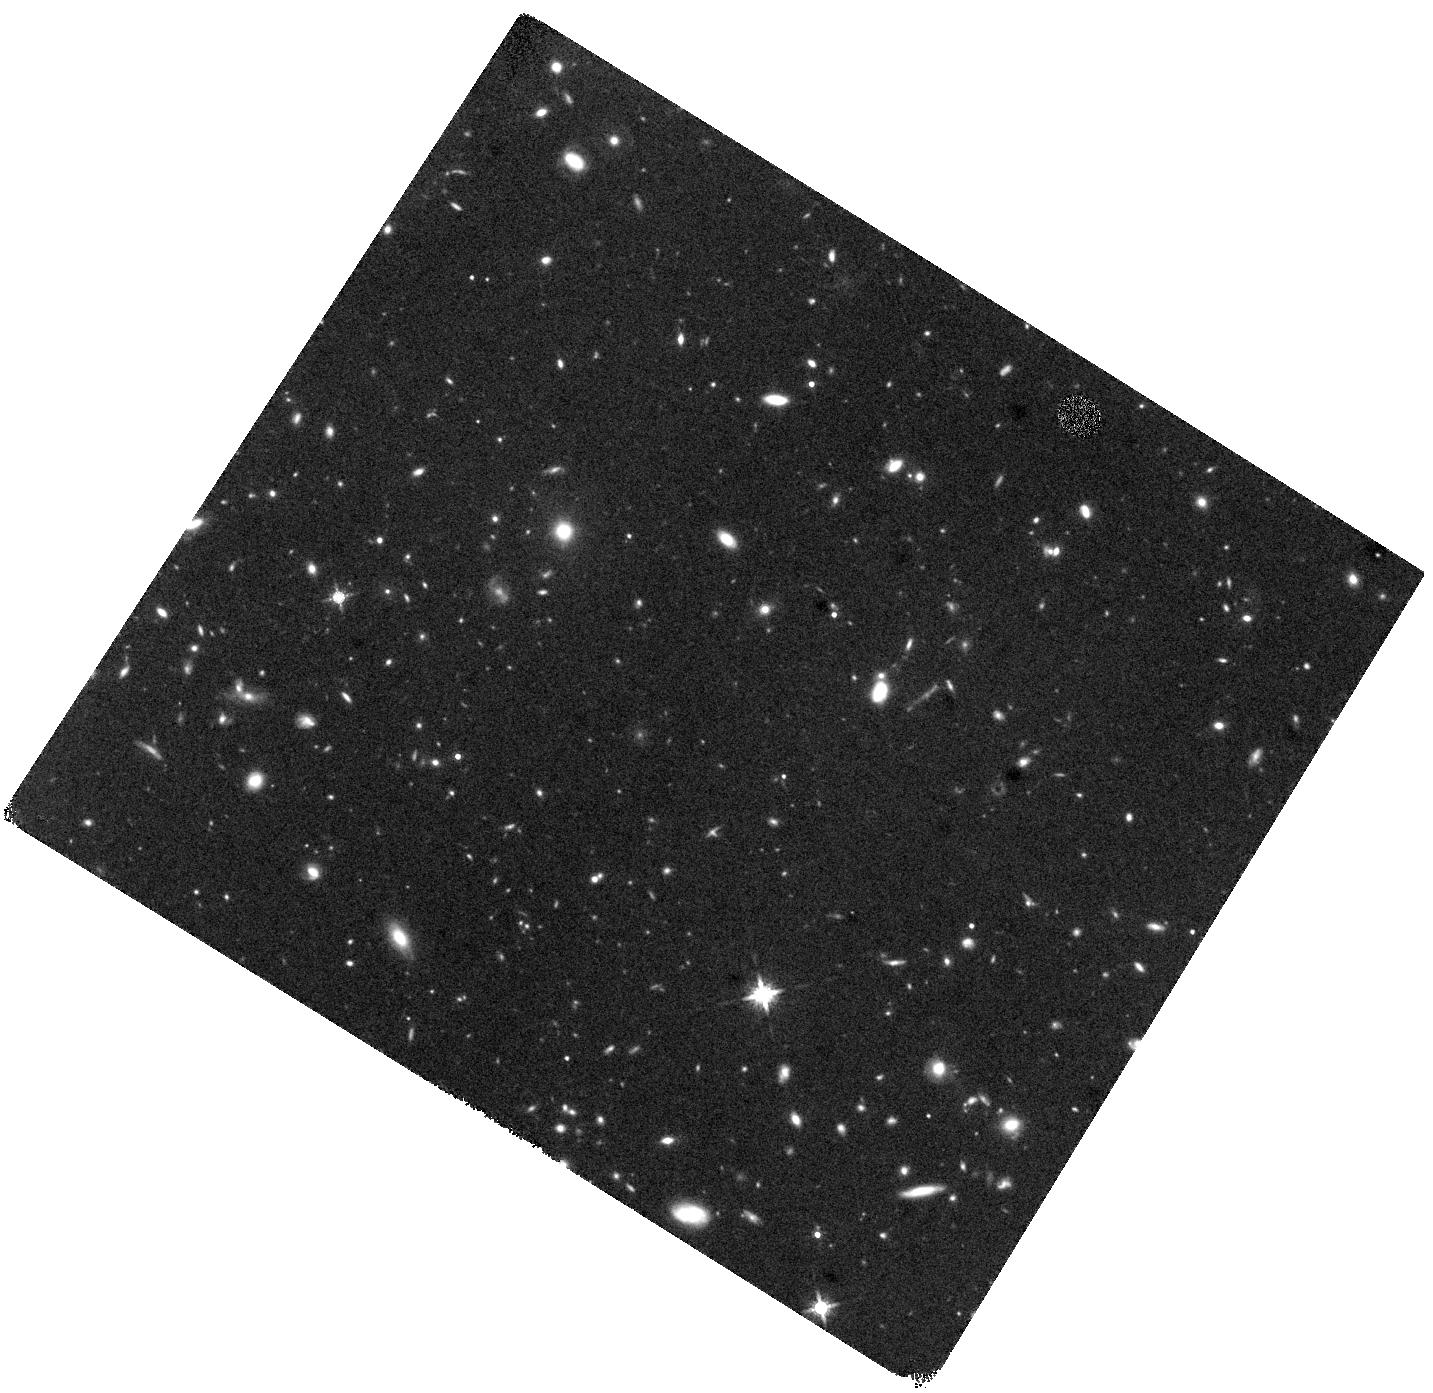
Target: HYLIRG-1+2
Instrument: WFC3/IR
Filter: F160W
Exposure: 44 min
Observation ID: hst_13657_01_wfc3_ir_f160w_icor01

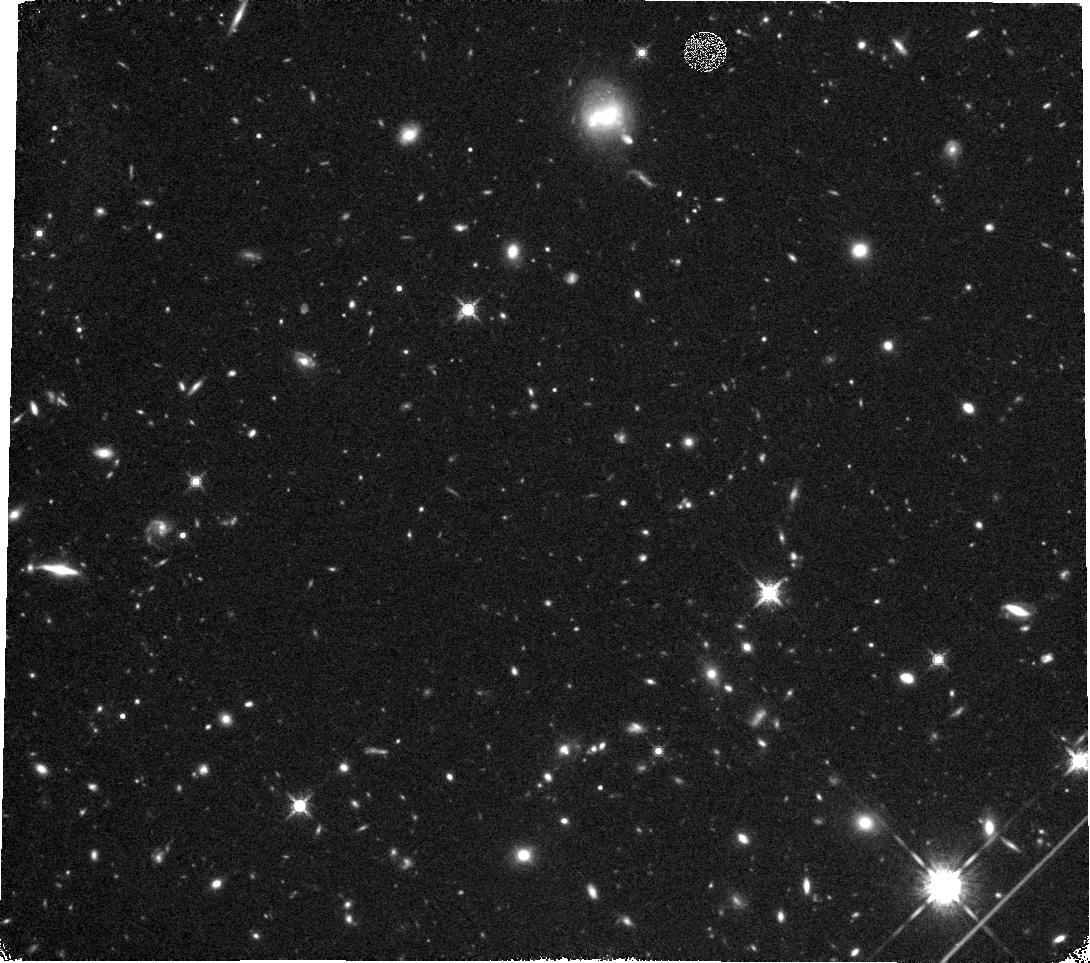
Target: HYLIRG-3+4
Instrument: WFC3/IR
Filter: F160W
Exposure: 44 min
Observation ID: hst_13657_02_wfc3_ir_f160w_icor02

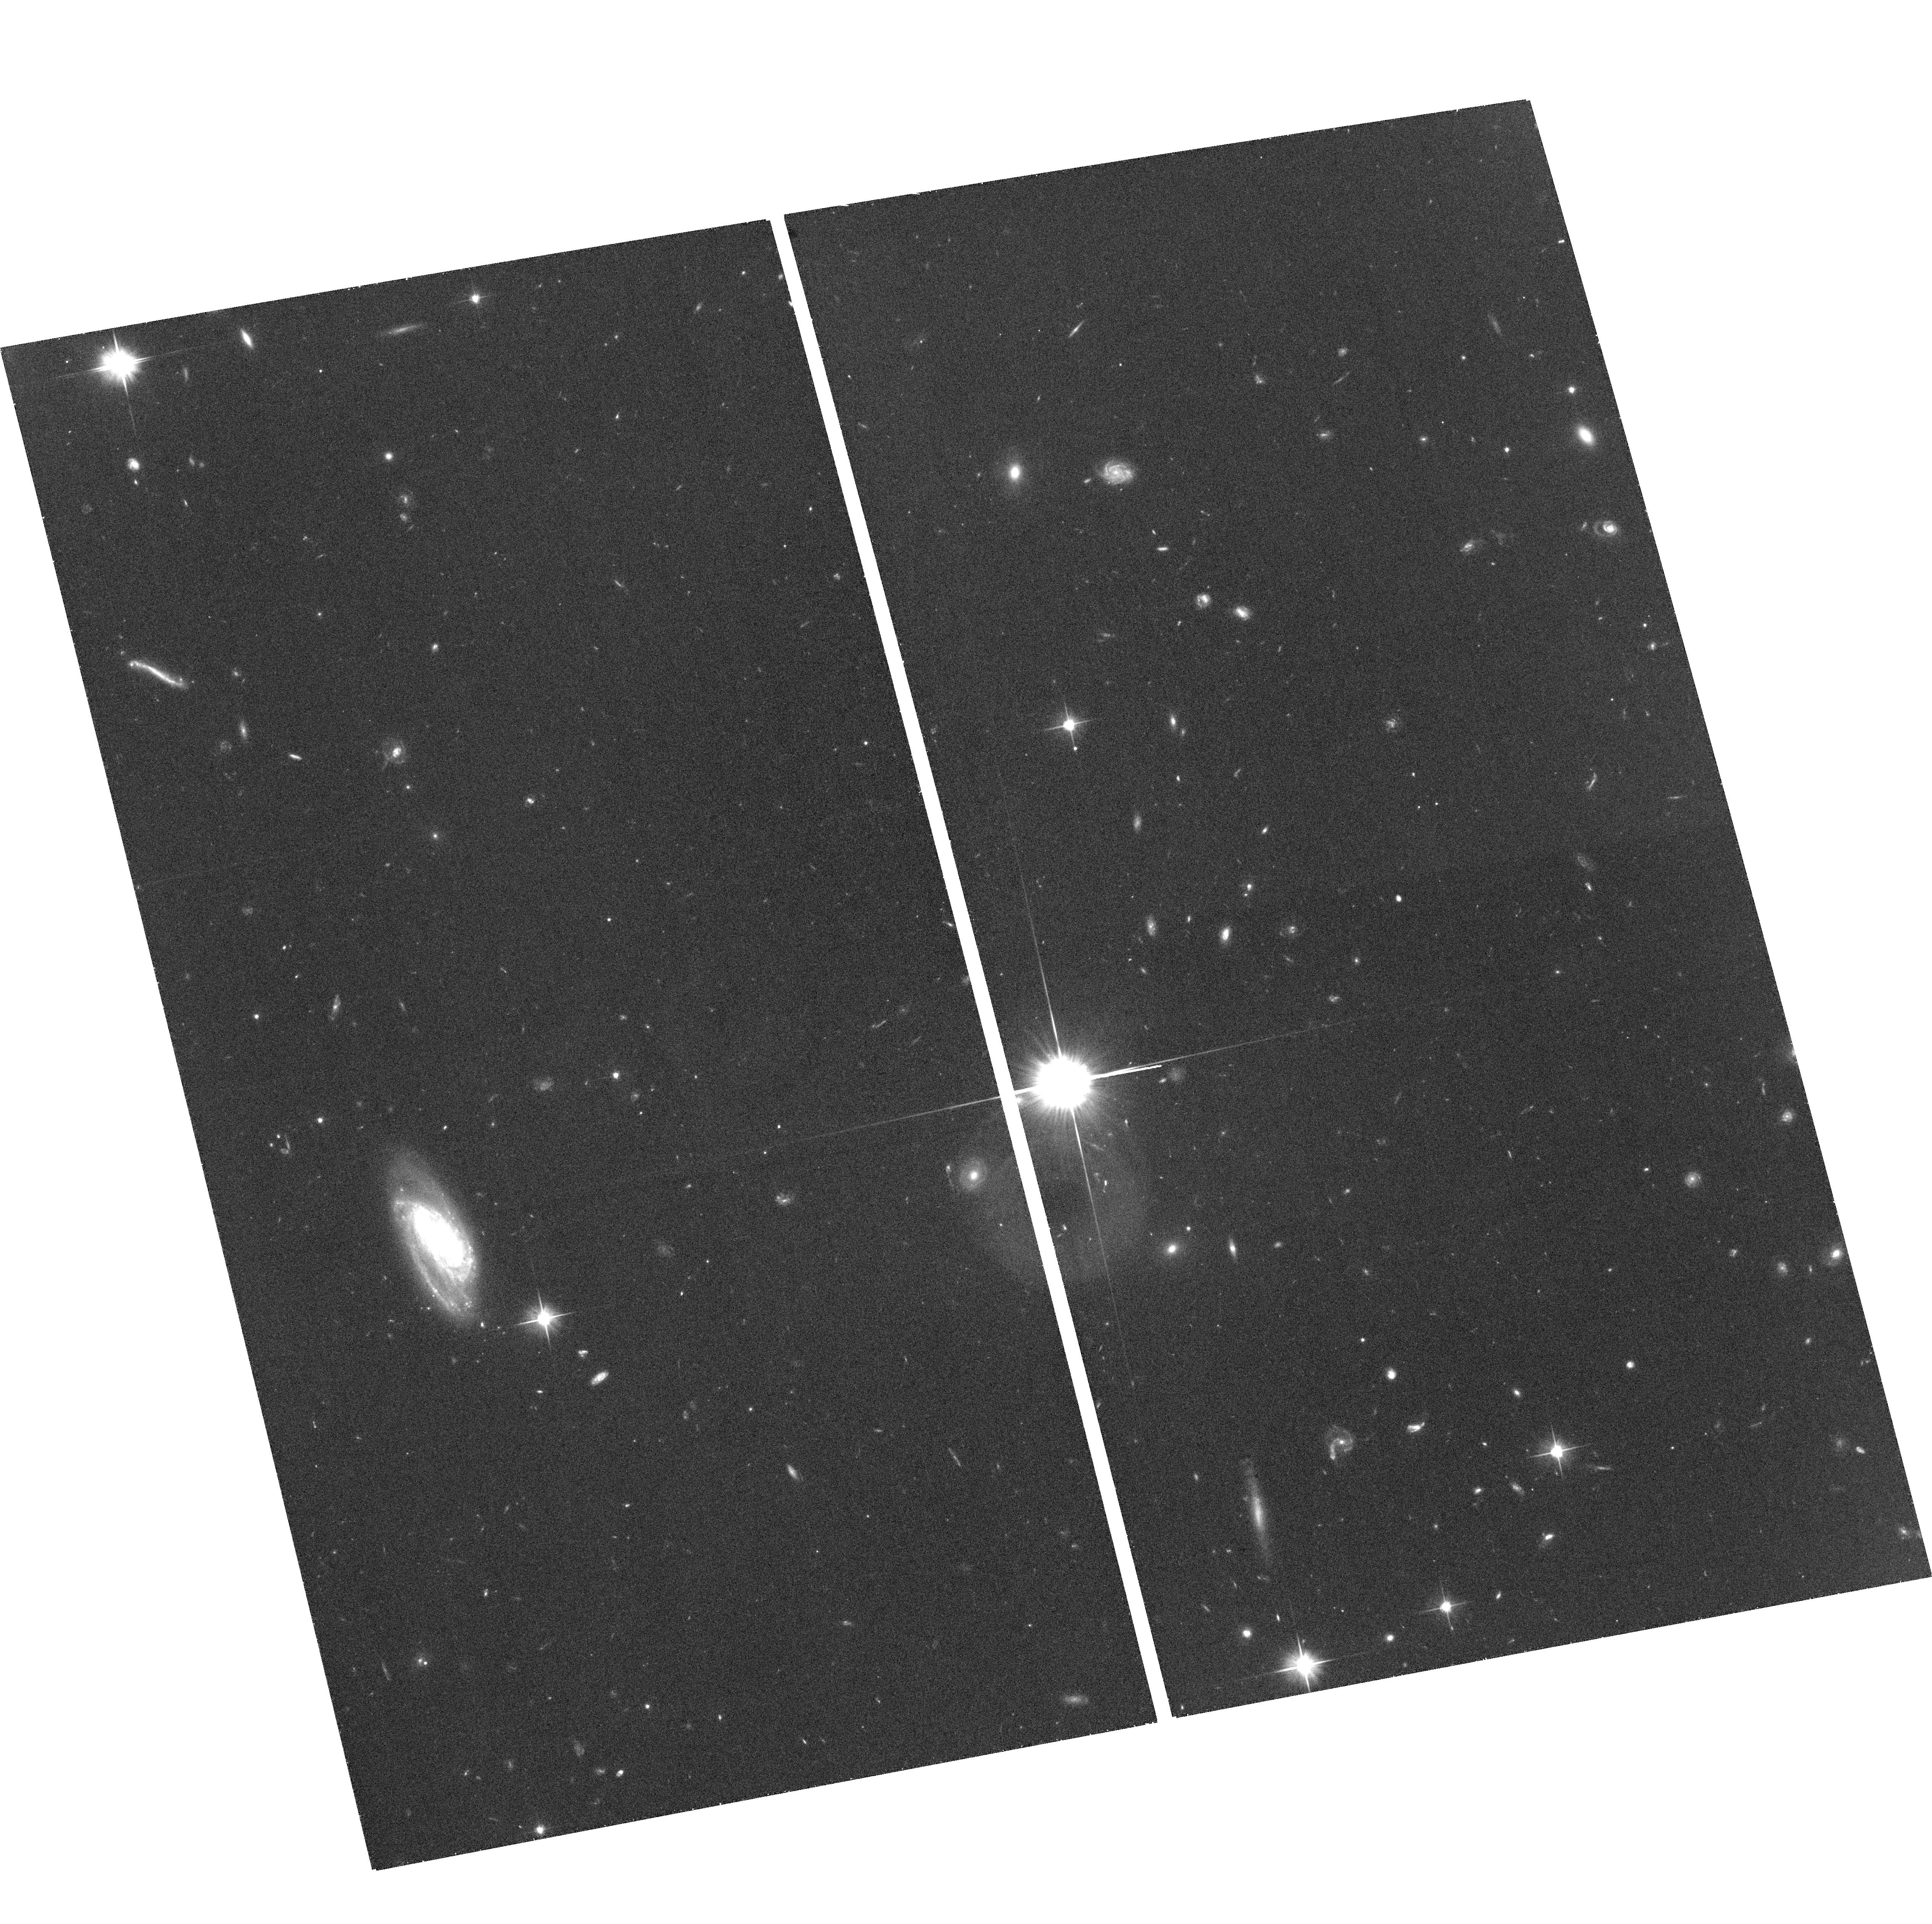
Target: field at RA 149.695°, Dec 1.630°
Instrument: ACS/WFC
Filter: F606W
Exposure: 36 min
Observation ID: hst_13657_11_acs_wfc_f606w_jcor11

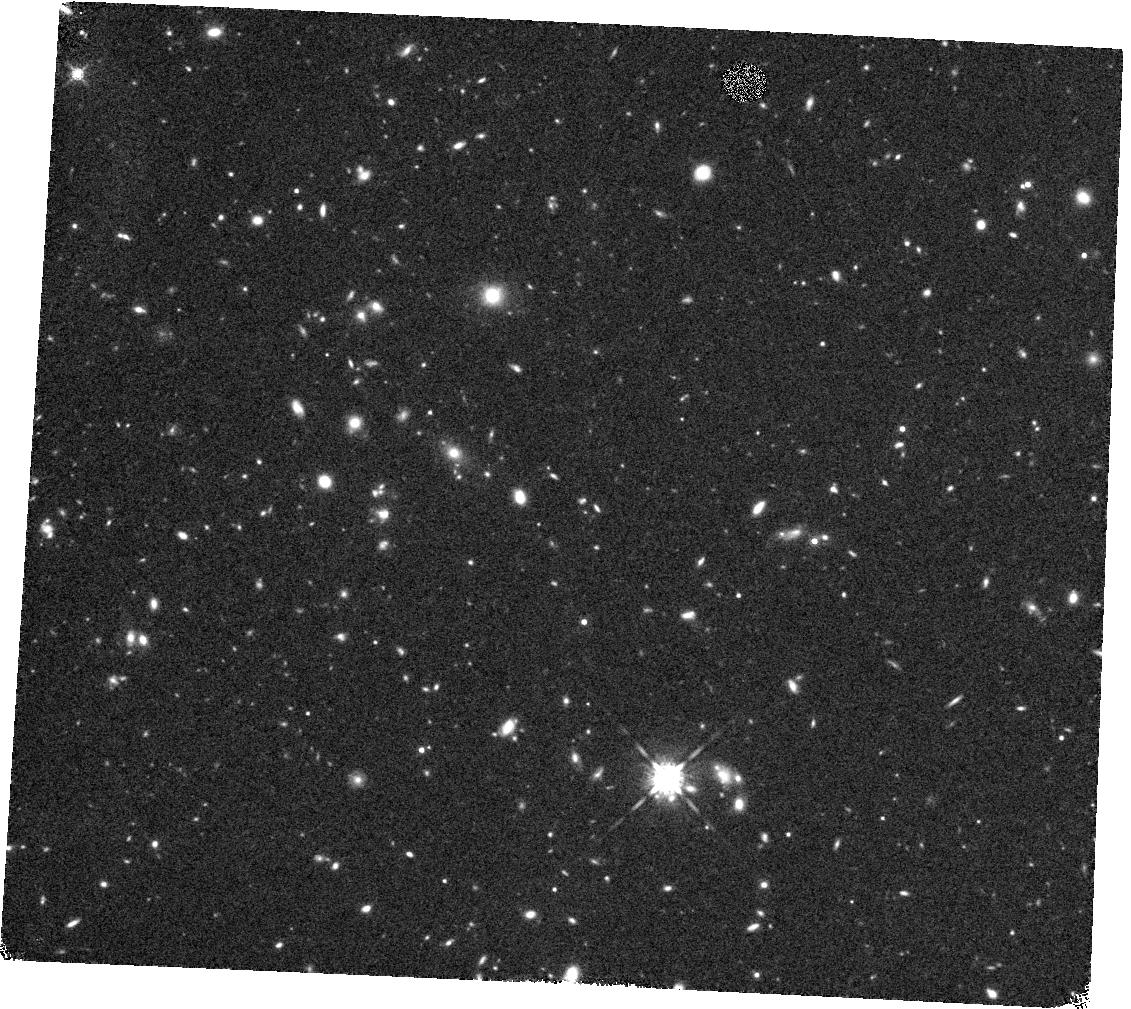
Target: HYLIRG-27+28
Instrument: WFC3/IR
Filter: F160W
Exposure: 44 min
Observation ID: hst_13657_13_wfc3_ir_f160w_icor13

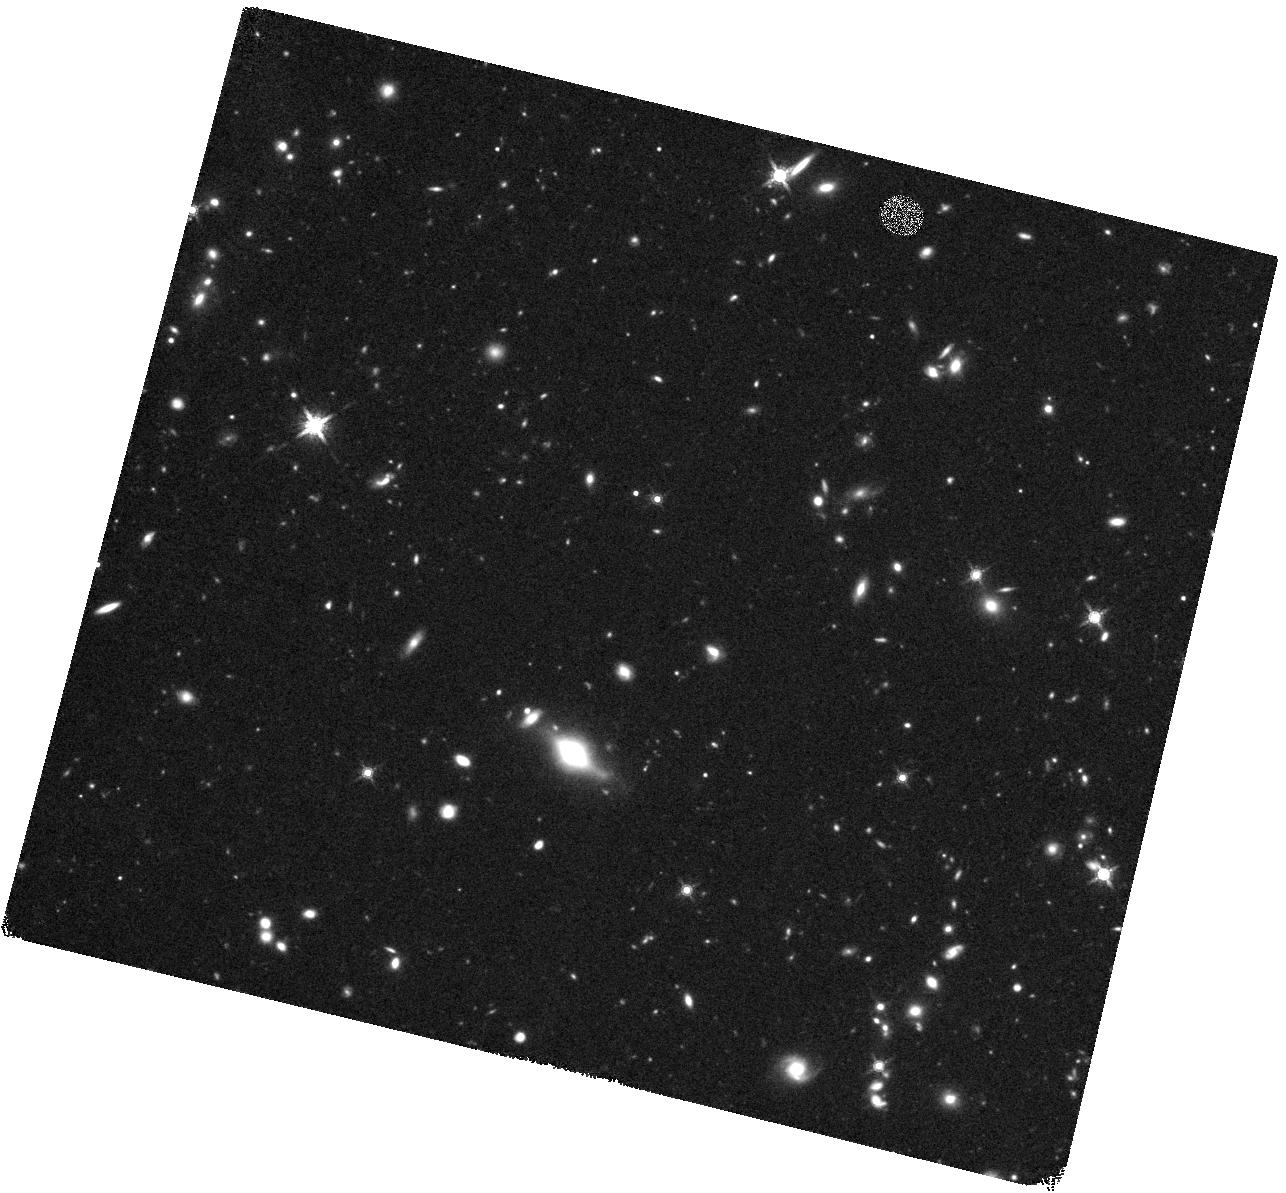
Target: HYLIRG-7+8
Instrument: WFC3/IR
Filter: F160W
Exposure: 44 min
Observation ID: hst_13657_04_wfc3_ir_f160w_icor04

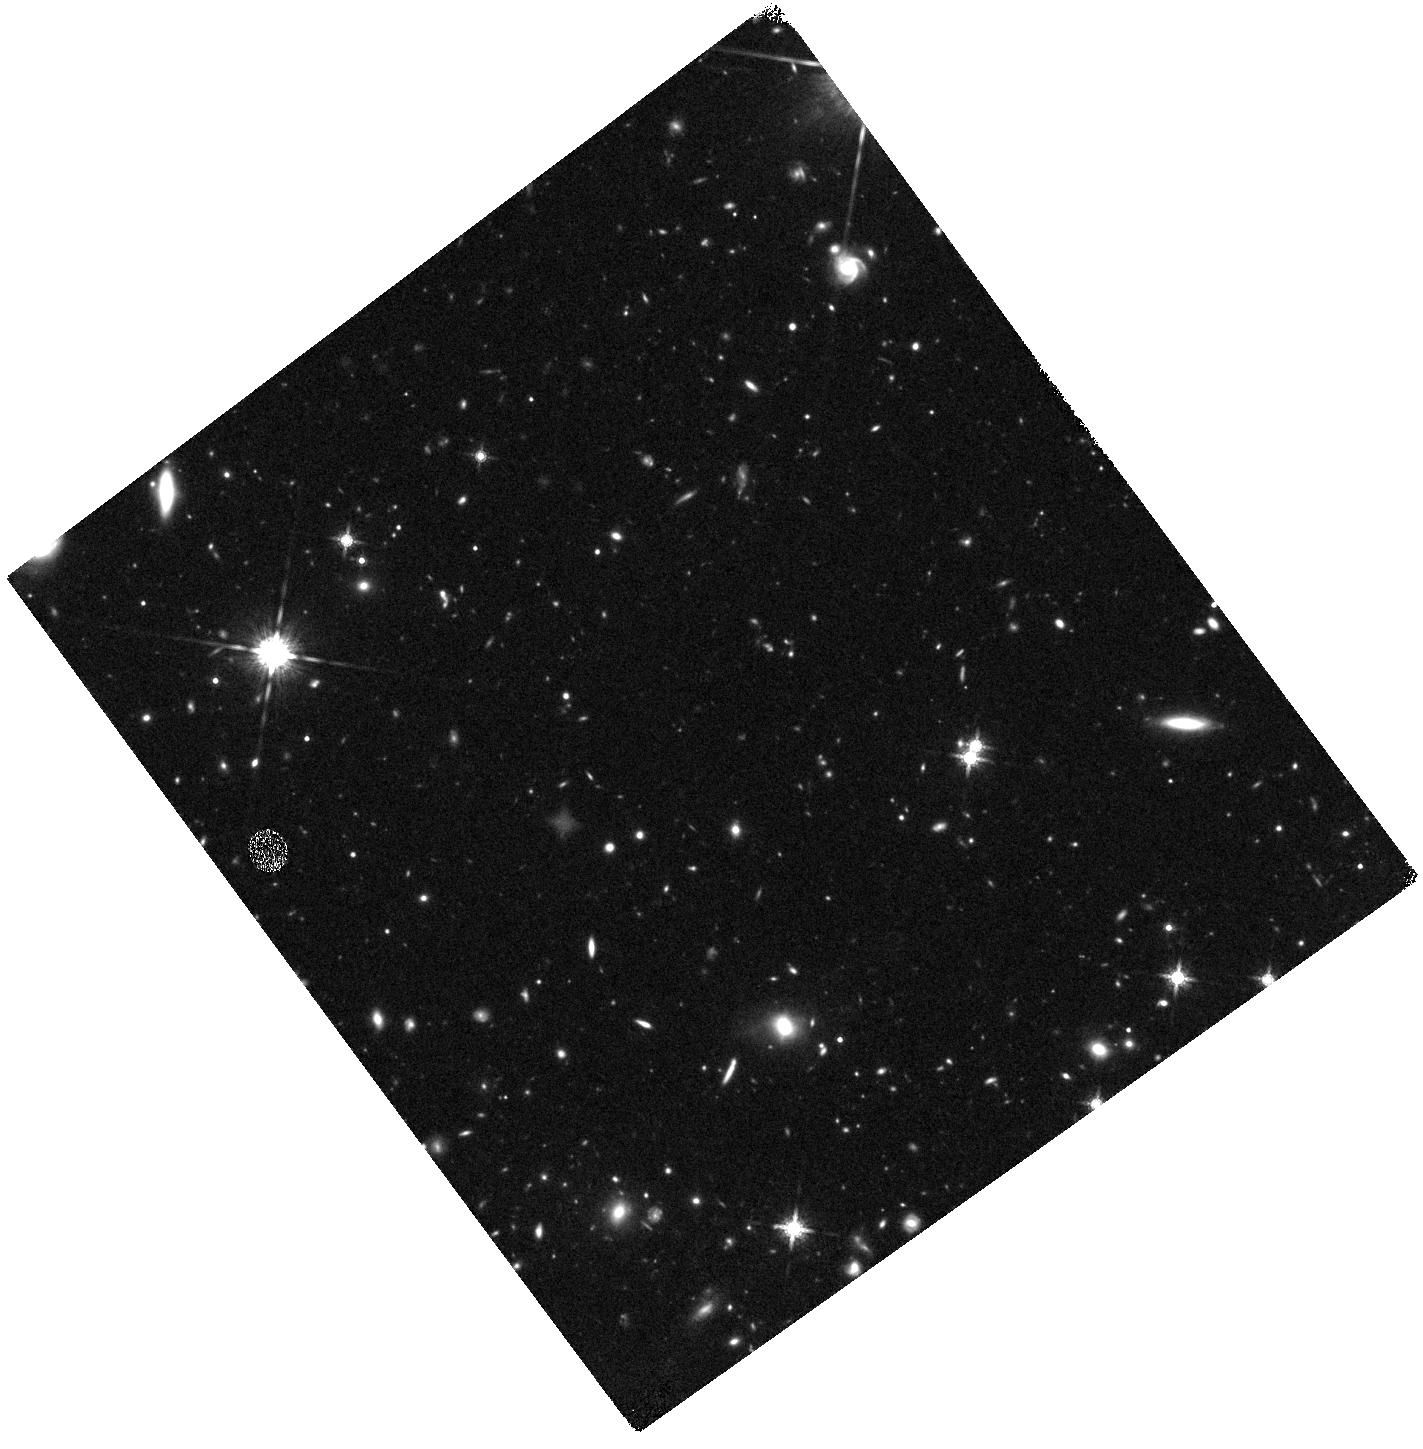
Target: HYLIRG-18+19
Instrument: WFC3/IR
Filter: F160W
Exposure: 44 min
Observation ID: hst_13657_09_wfc3_ir_f160w_icor09

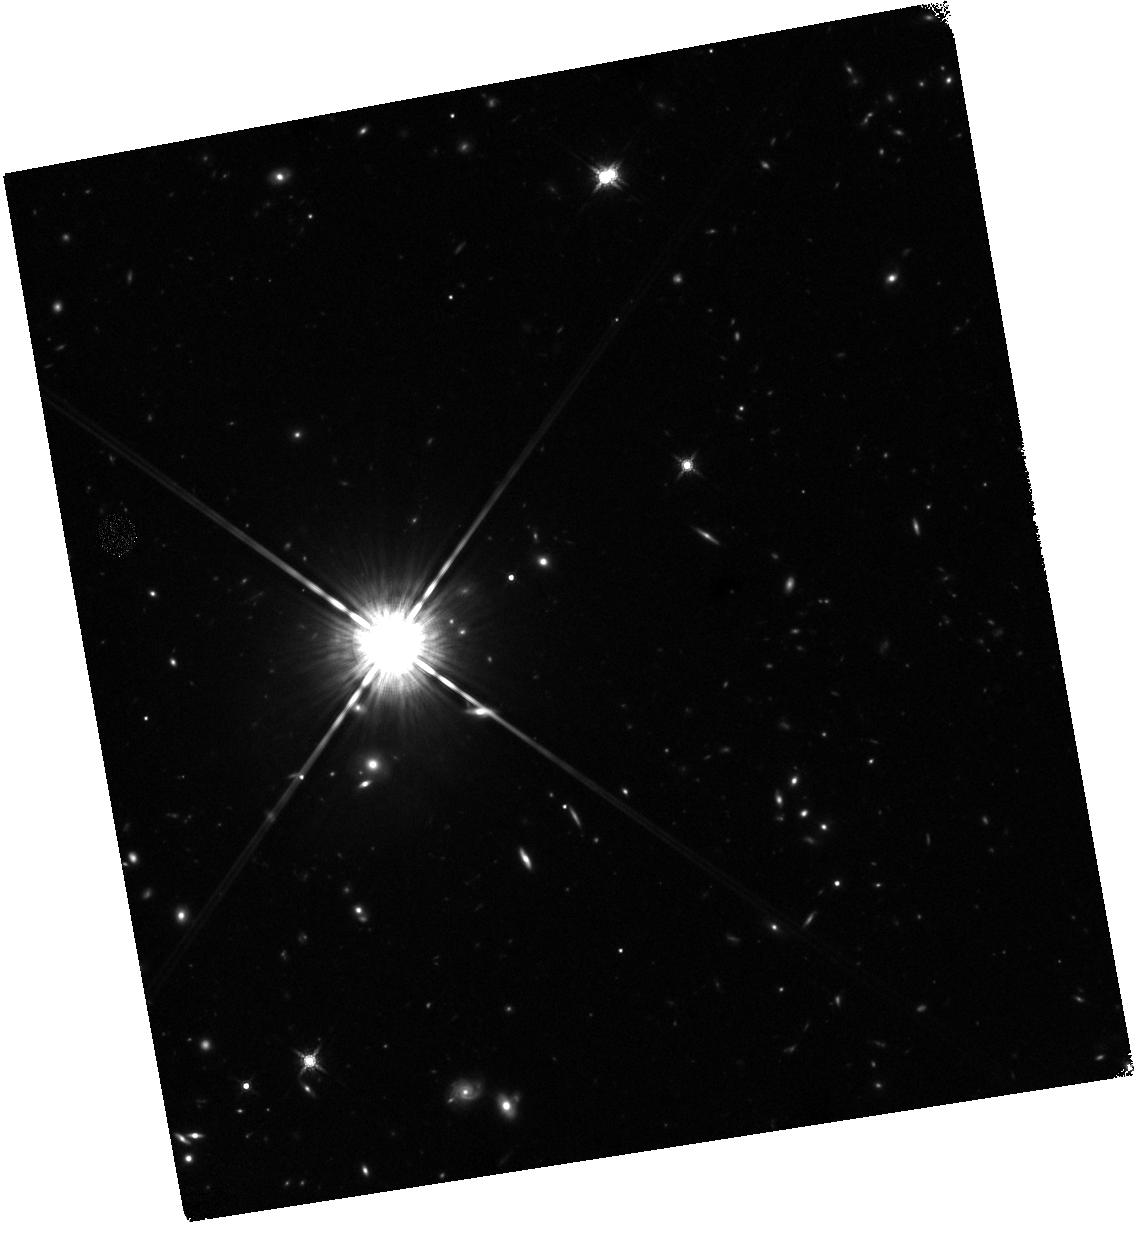
Target: HYLIRG-40
Instrument: WFC3/IR
Filter: F160W
Exposure: 44 min
Observation ID: hst_13657_22_wfc3_ir_f160w_icor22

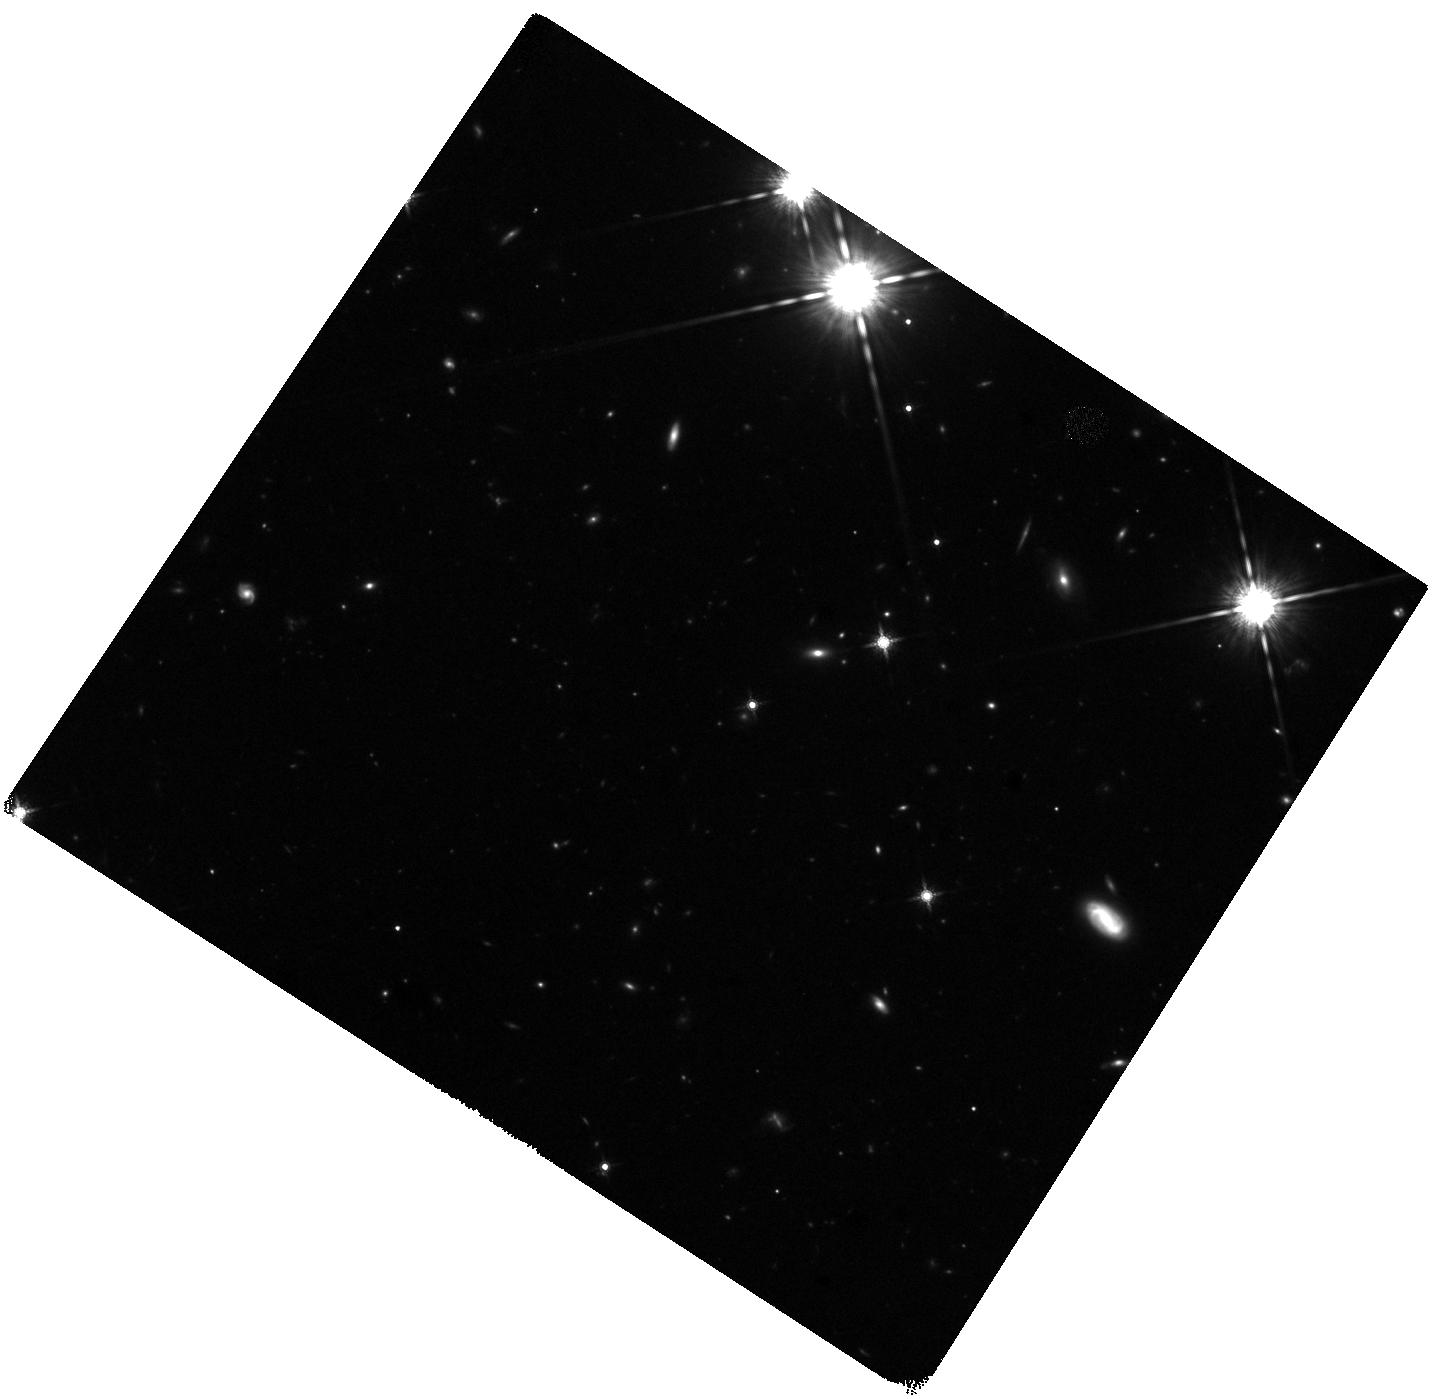
Target: HYLIRG-22+23
Instrument: WFC3/IR
Filter: F160W
Exposure: 44 min
Observation ID: hst_13657_11_wfc3_ir_f160w_icor11

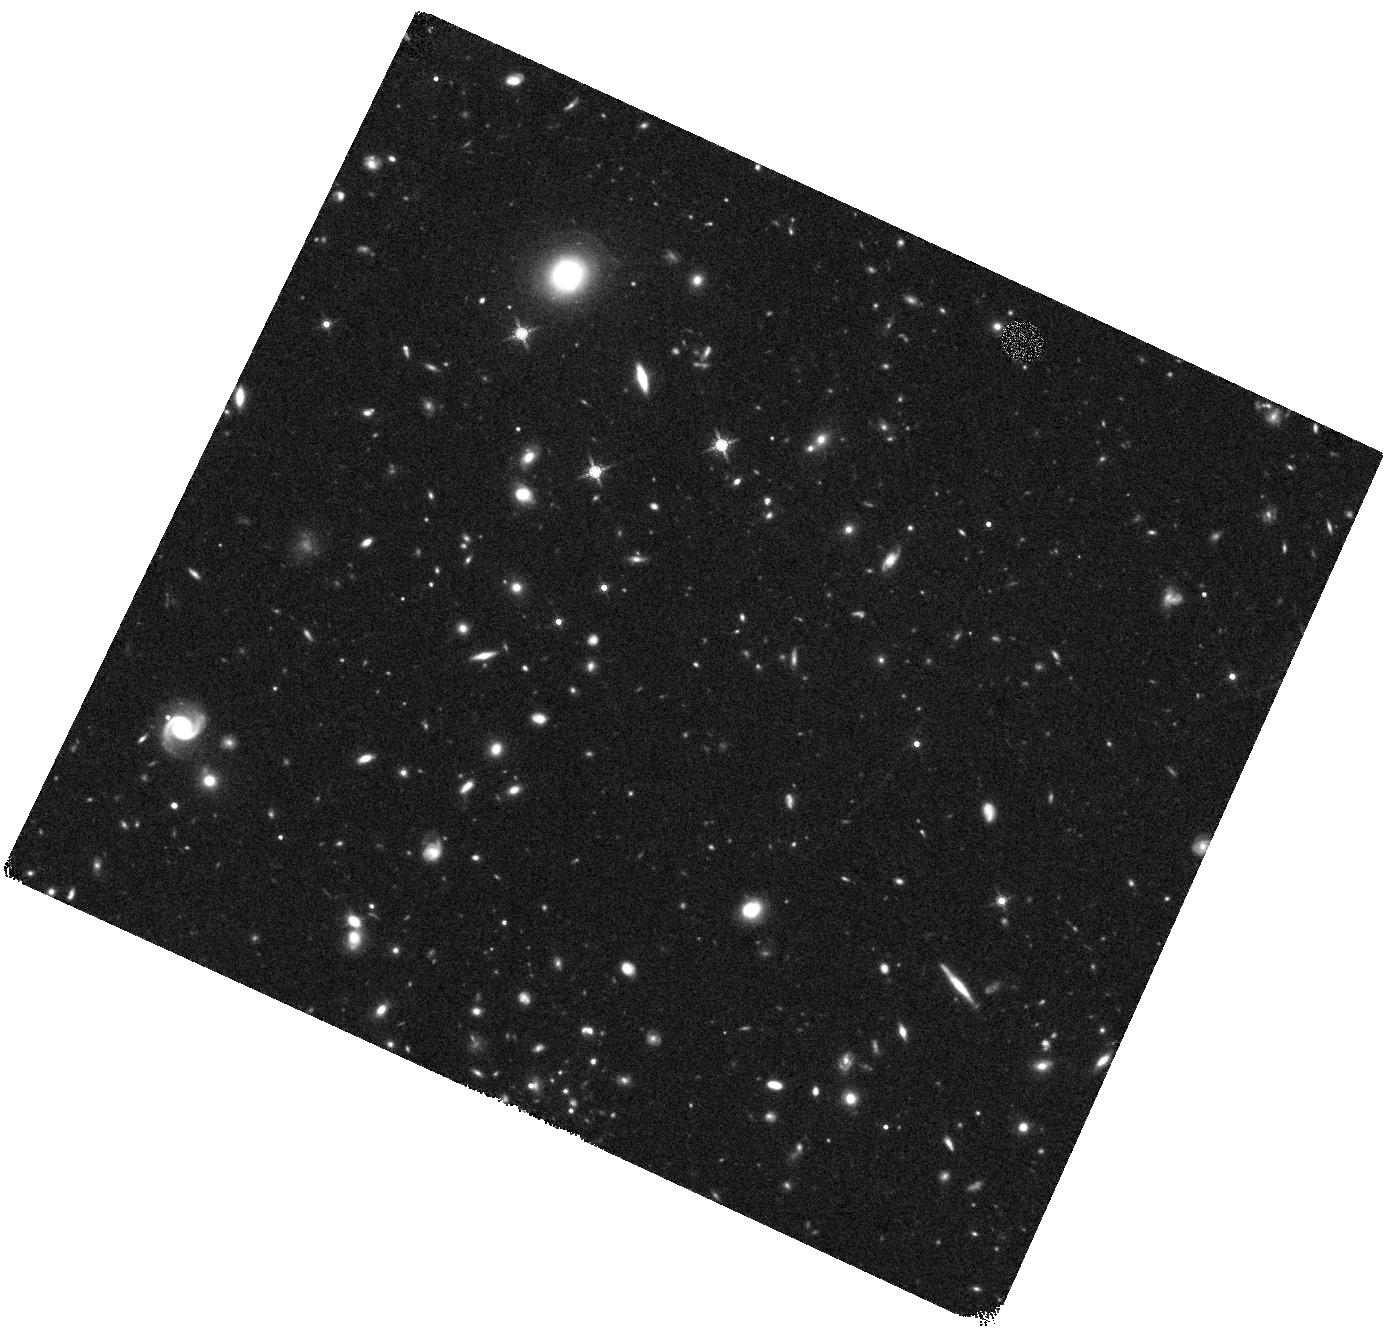
Target: HYLIRG-48
Instrument: WFC3/IR
Filter: F160W
Exposure: 44 min
Observation ID: hst_13657_30_wfc3_ir_f160w_icor30

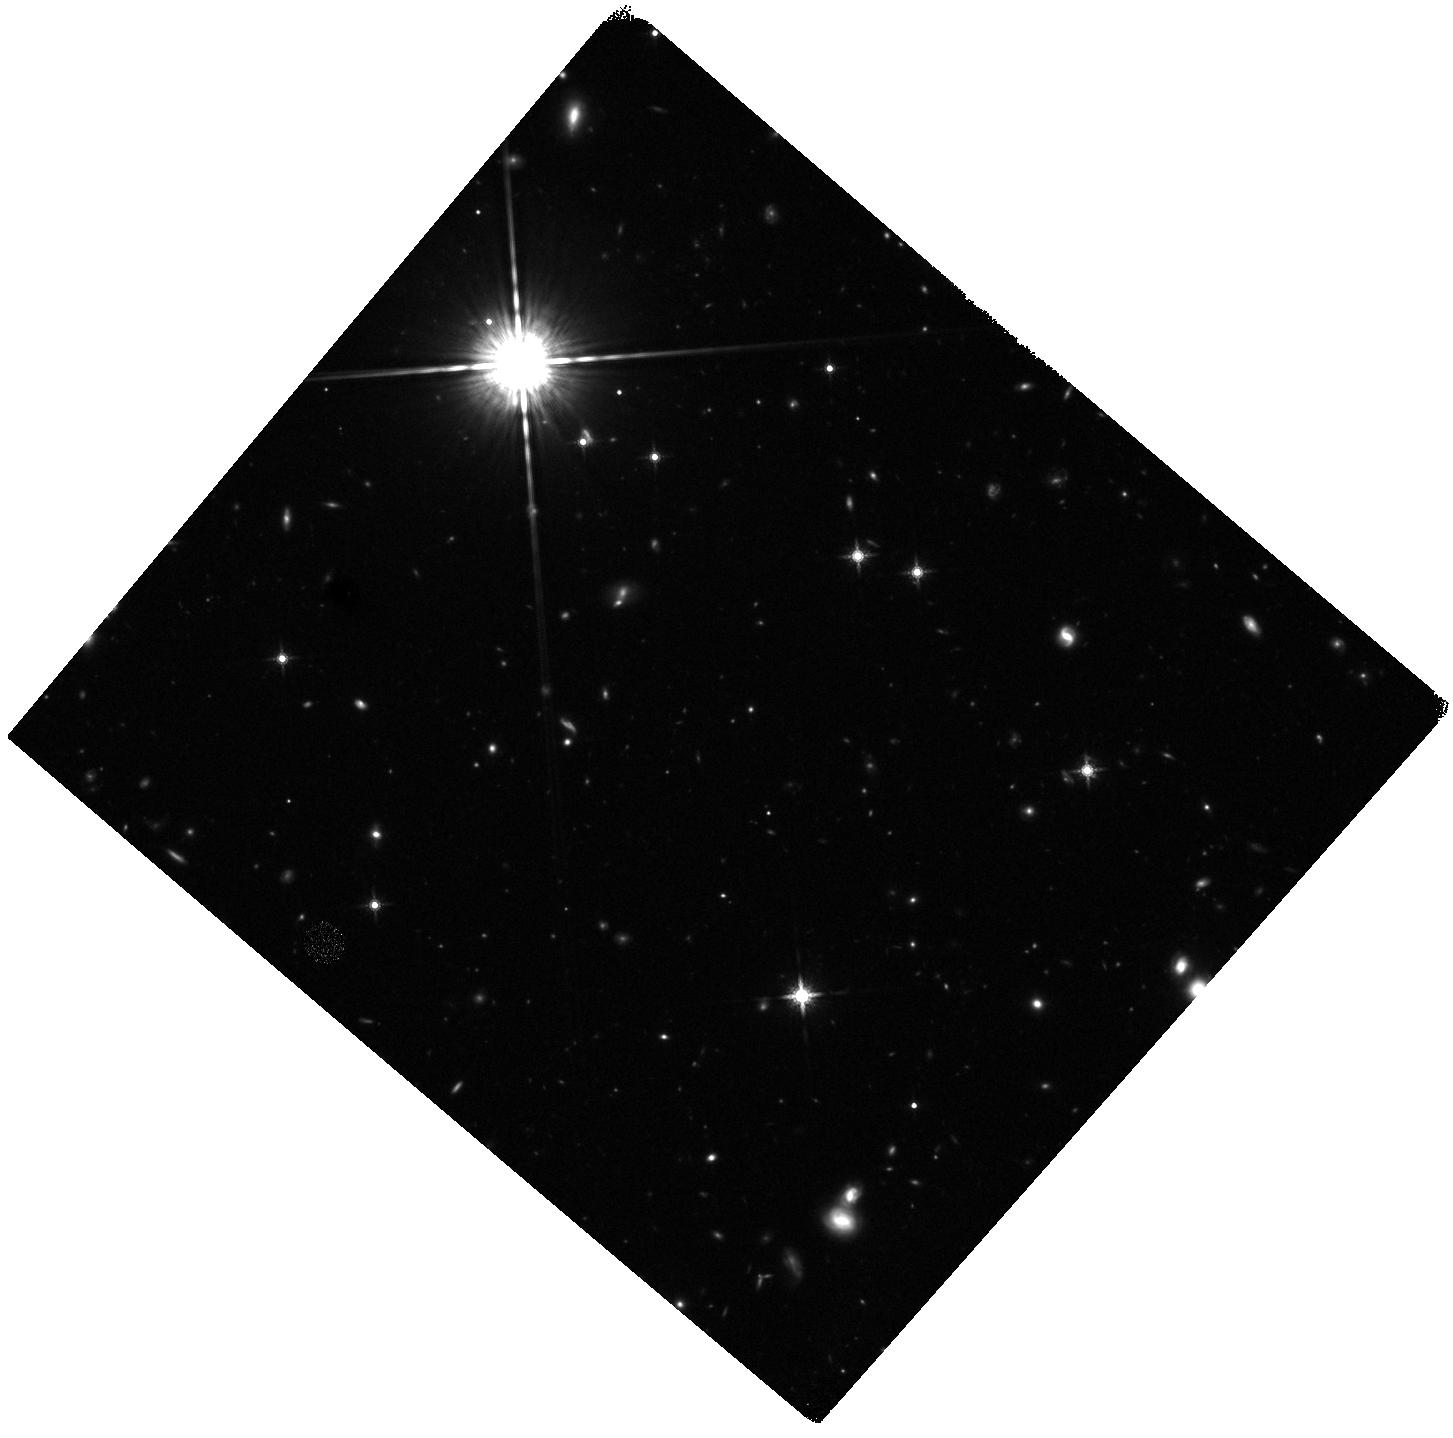
Target: HYLIRG-20+21
Instrument: WFC3/IR
Filter: F160W
Exposure: 44 min
Observation ID: hst_13657_10_wfc3_ir_f160w_icor10

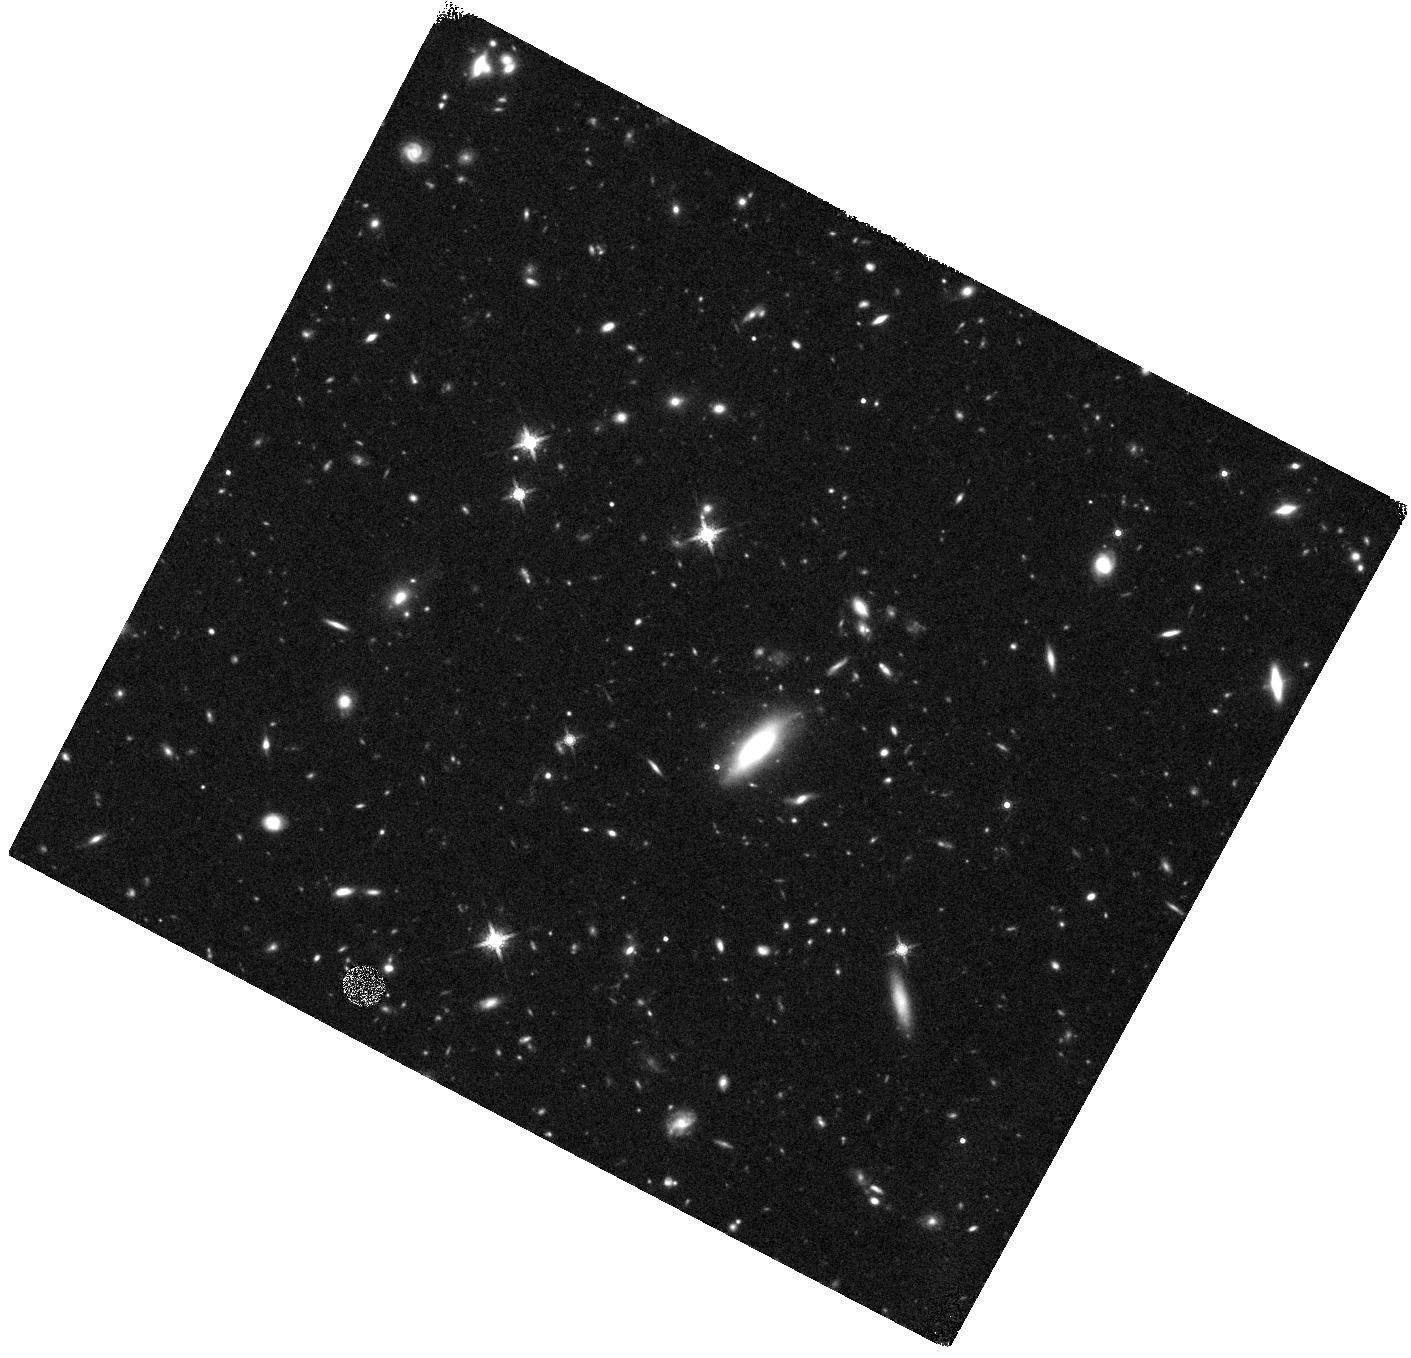
Target: HYLIRG-43
Instrument: WFC3/IR
Filter: F160W
Exposure: 44 min
Observation ID: hst_13657_25_wfc3_ir_f160w_icor25

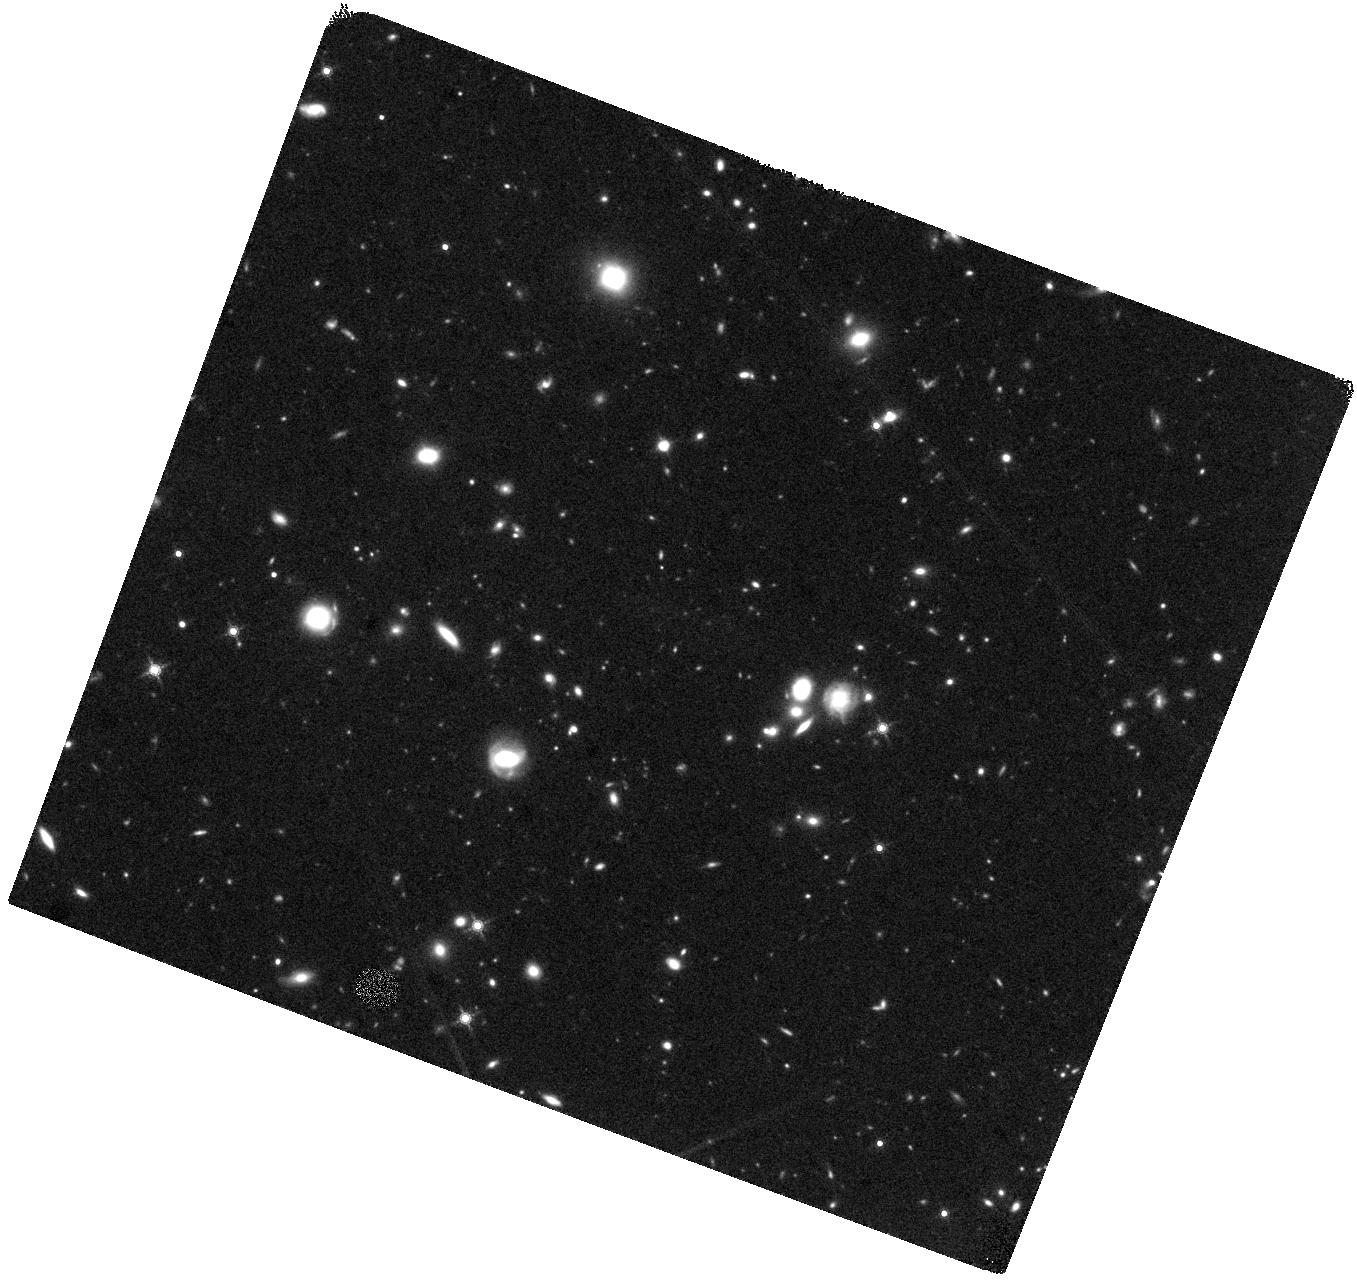
Target: HYLIRG-44
Instrument: WFC3/IR
Filter: F160W
Exposure: 44 min
Observation ID: hst_13657_26_wfc3_ir_f160w_icor26

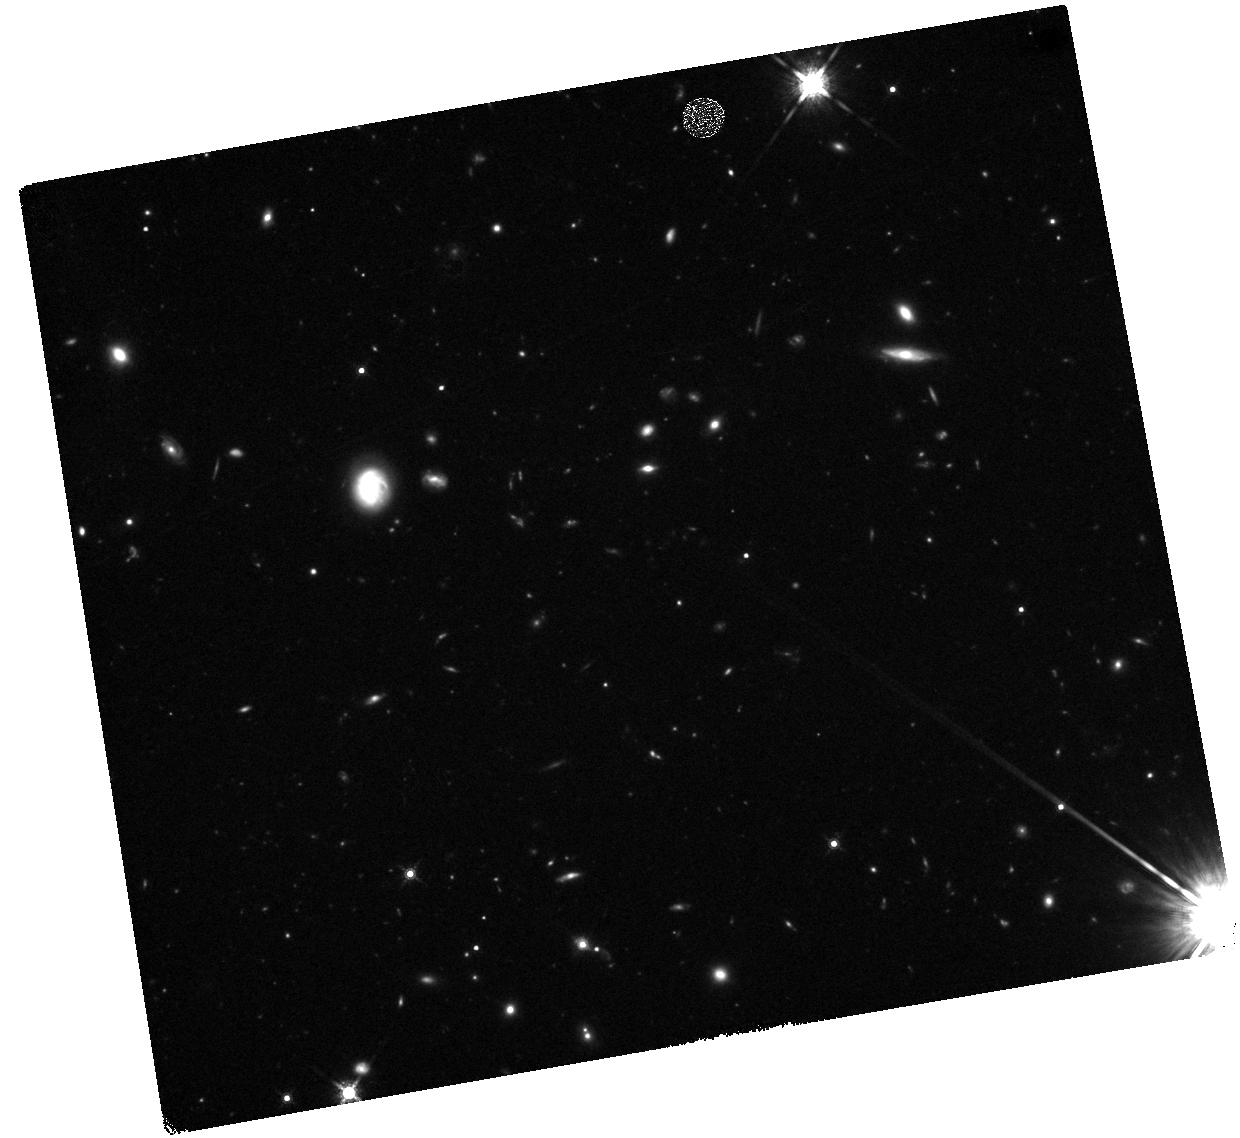
Target: HYLIRG-36
Instrument: WFC3/IR
Filter: F160W
Exposure: 44 min
Observation ID: hst_13657_18_wfc3_ir_f160w_icor18

Probing the Most Luminous Galaxies in the Universe at the Peak of Galaxy Assembly (PI: Kartaltepe, Jeyhan)

What drives the most luminous galaxies in the universe at z~2, the peak of galaxy assembly? Is it the major merger of two gas rich disk systems as is the case in the local universe or can these extreme luminosities be driven by secular processes, such as the steady accretion of cold gas along filaments thought to play an important role in the early universe? Recent studies on the structure of high redshift luminous and ultraluminous infrared galaxies (LIRGs and ULIRGs, respectively) have stirred up this controversy but have found a range of results leading to a confused picture of star formation in the early universe. In order to solve this question, we will search for unambiguous merger signatures (i.e., pairs, double nuclei, and tidal features) among a large sample of the more rare, extremely luminous HyLIRGs (L_IR > 10^13 L_sun) and the highest luminosity ULIRGs with a wide range of properties and separate them from galaxies that are clearly not mergers (e.g., structured disks). For those objects that remain ambiguous, particularly irregular clumpy systems, we will obtain ground-based IFU follow up observations to add detailed velocity information to the observed morphologies. The large volume probed by the COSMOS field at these high redshifts is an excellent complement to the smaller area fields covered by the CANDELS survey. While CANDELS imaging is excellent for studying the properties of less luminous but more common LIRGs and ULIRGs, it completely misses the more rare, extreme sources. Combined, these data will allow the detailed study of IR galaxies across a range of luminosities spanning over two orders of magnitude.